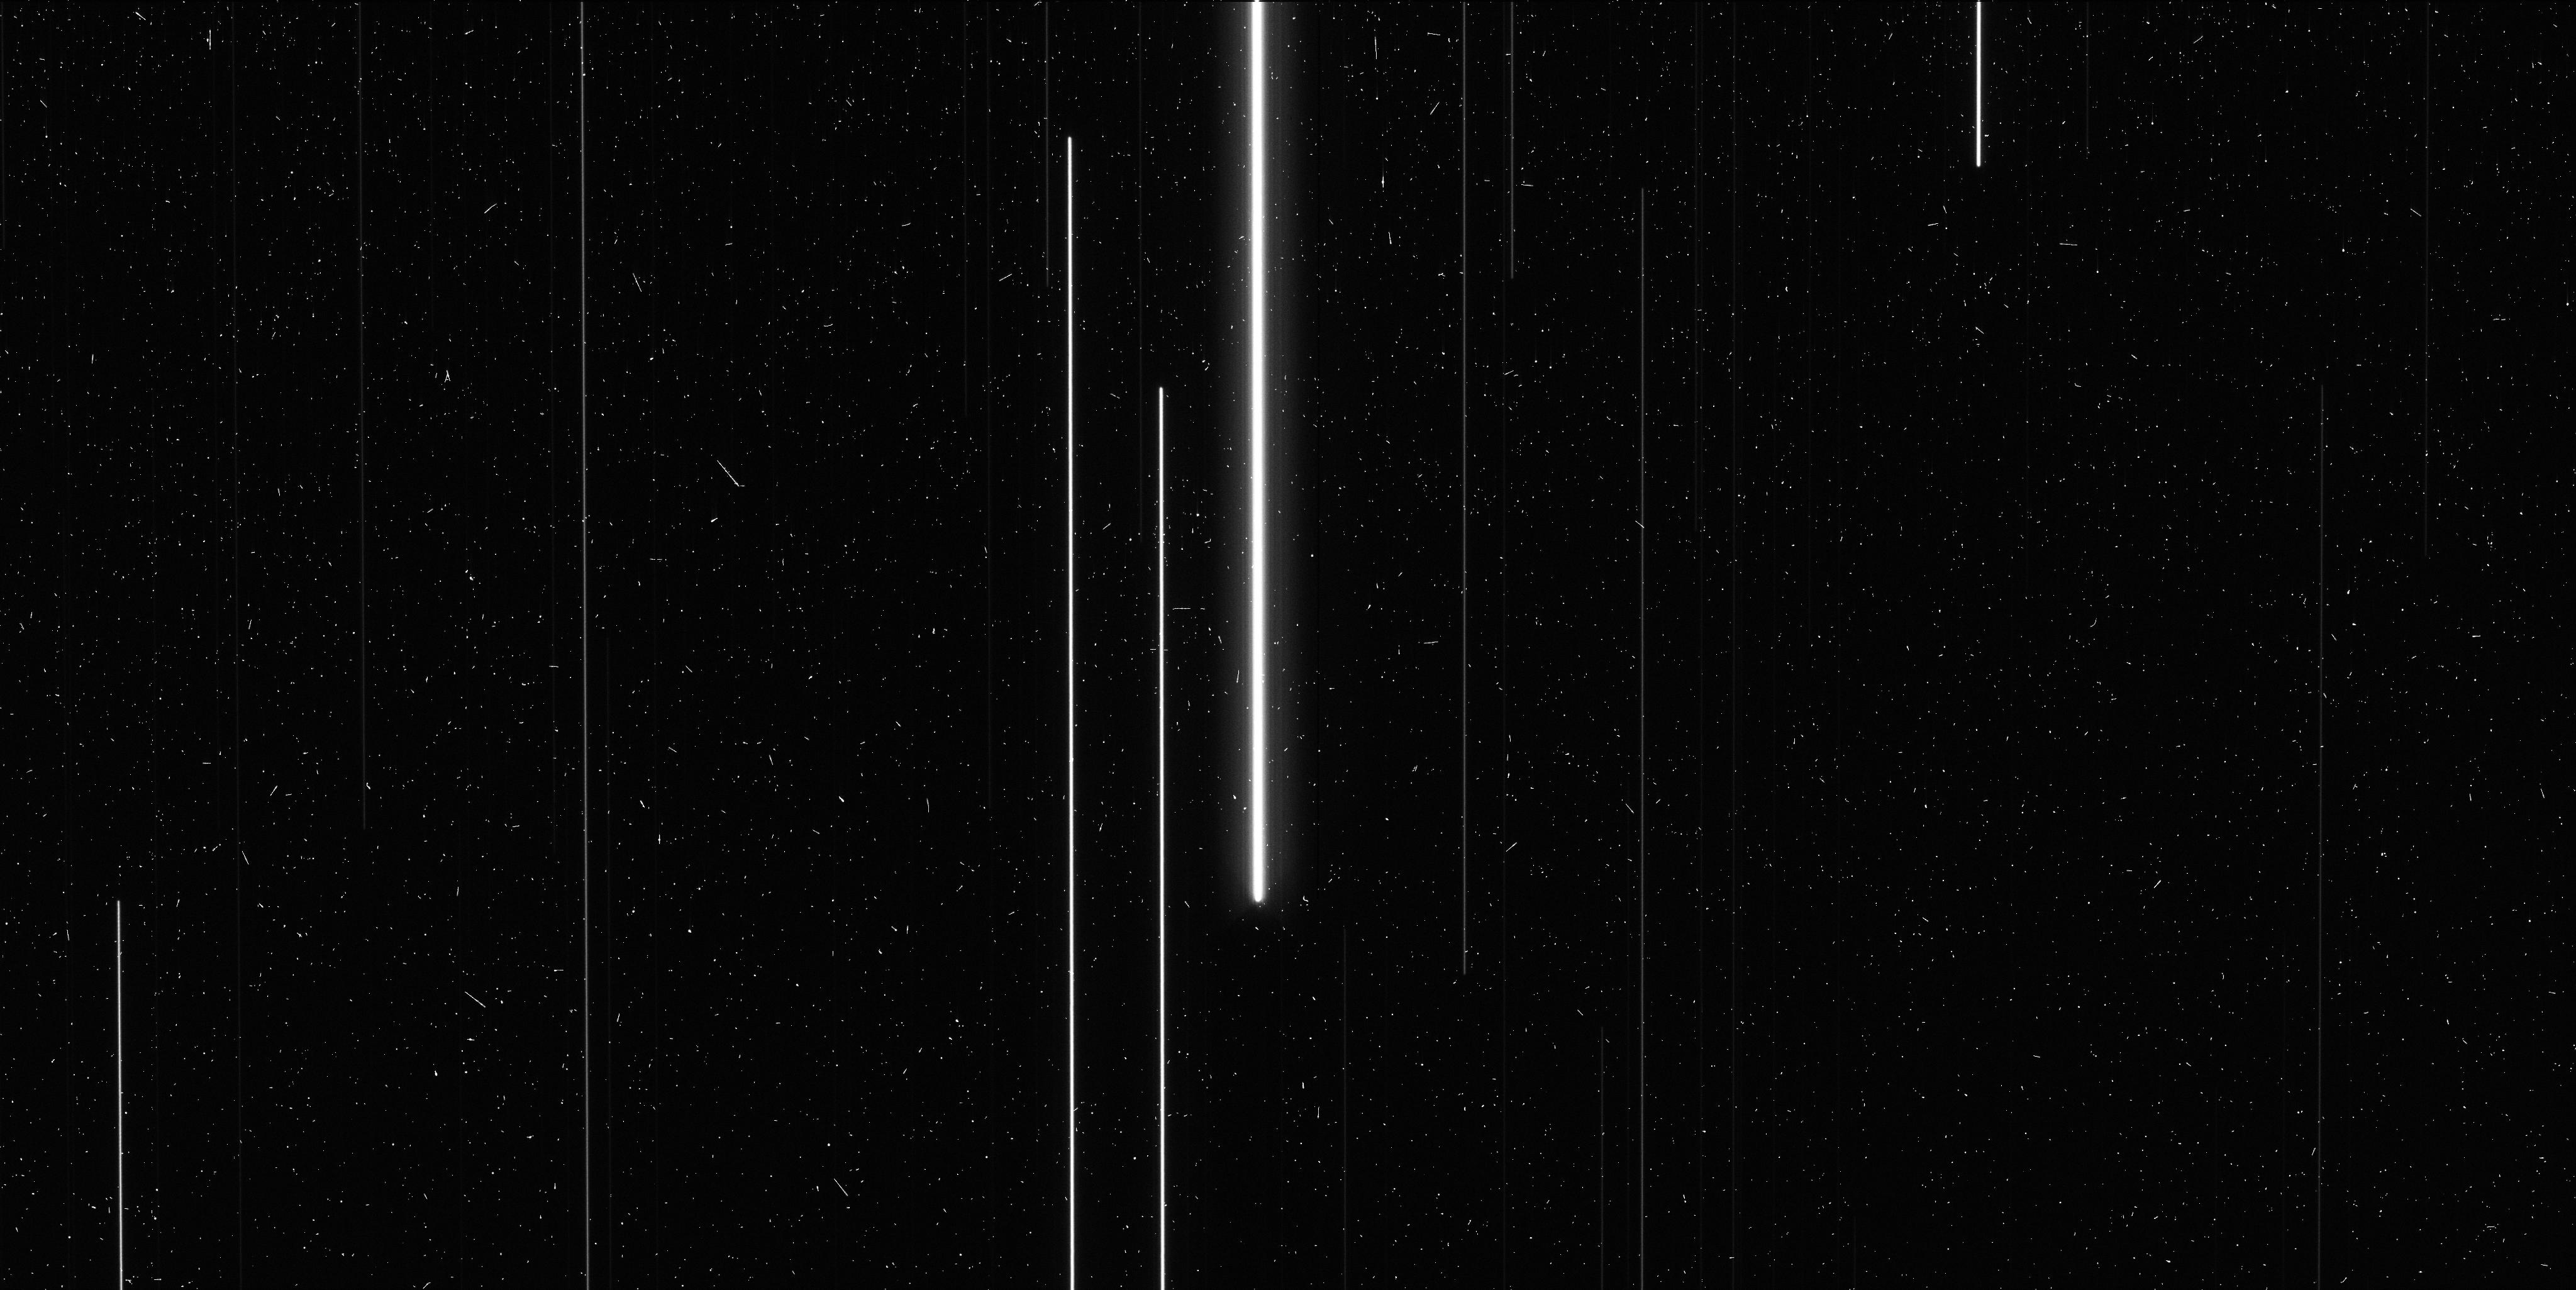
Target: V-SS-CMA
Instrument: WFC3/UVIS
Filter: F621M
Exposure: 6 min
Observation ID: ictn06idq

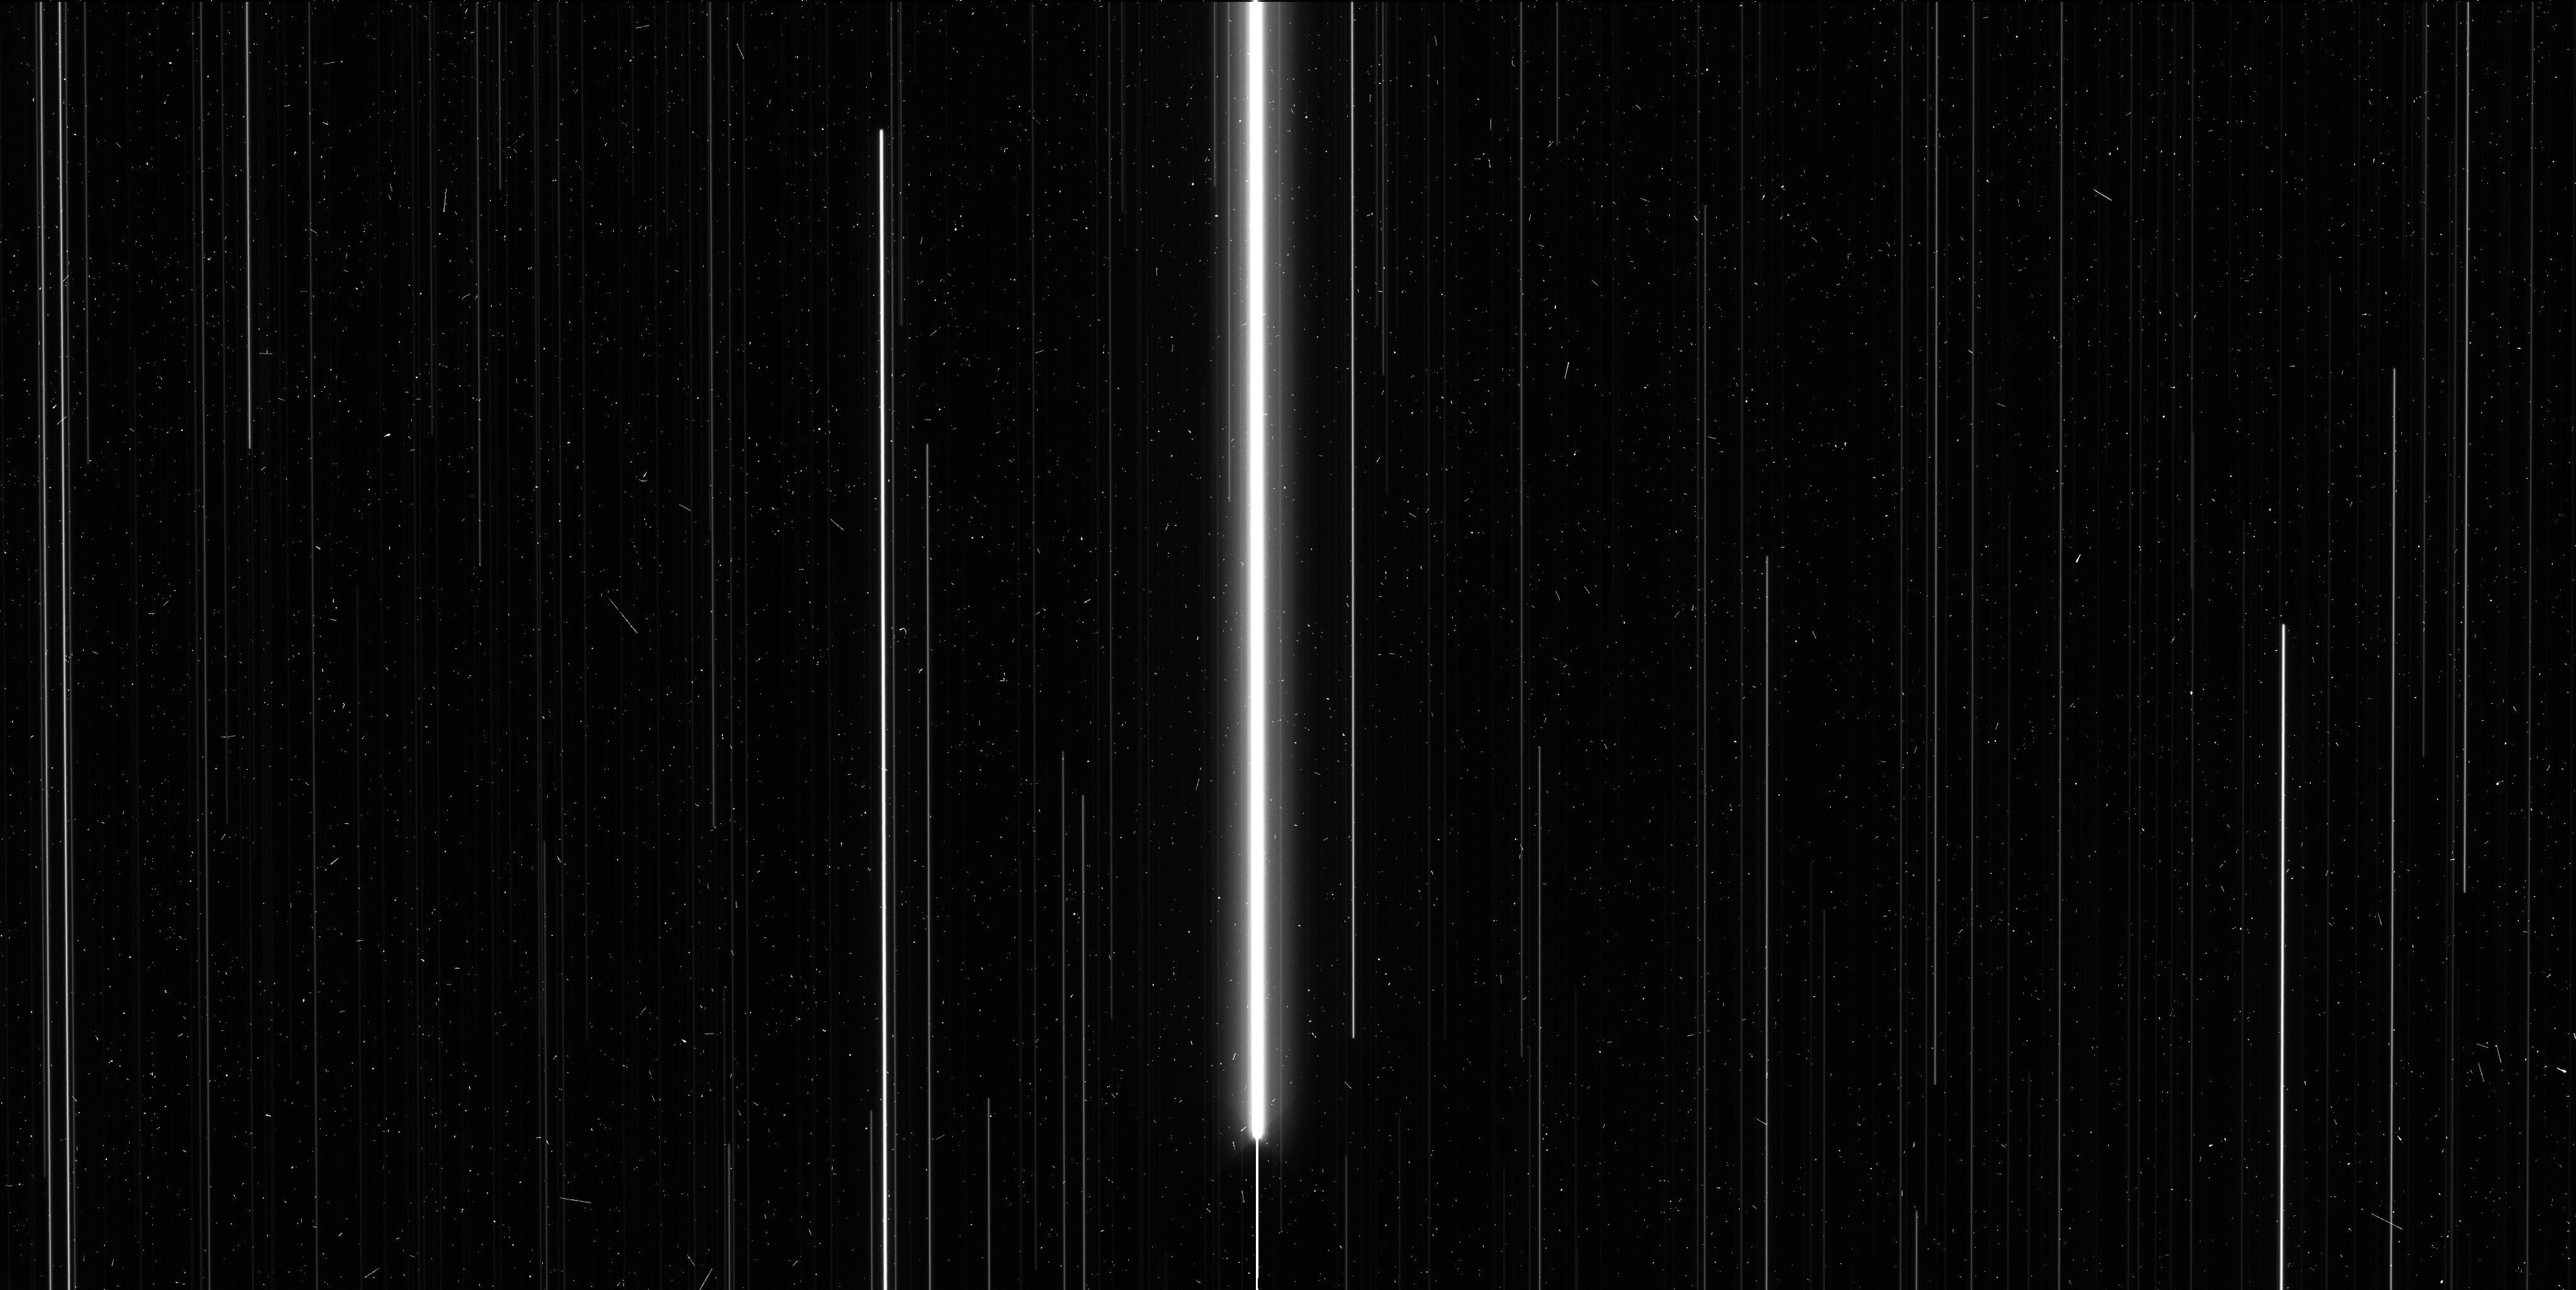
Target: V-XY-CAR
Instrument: WFC3/UVIS
Filter: F606W
Exposure: 6 min
Observation ID: ictn01apq

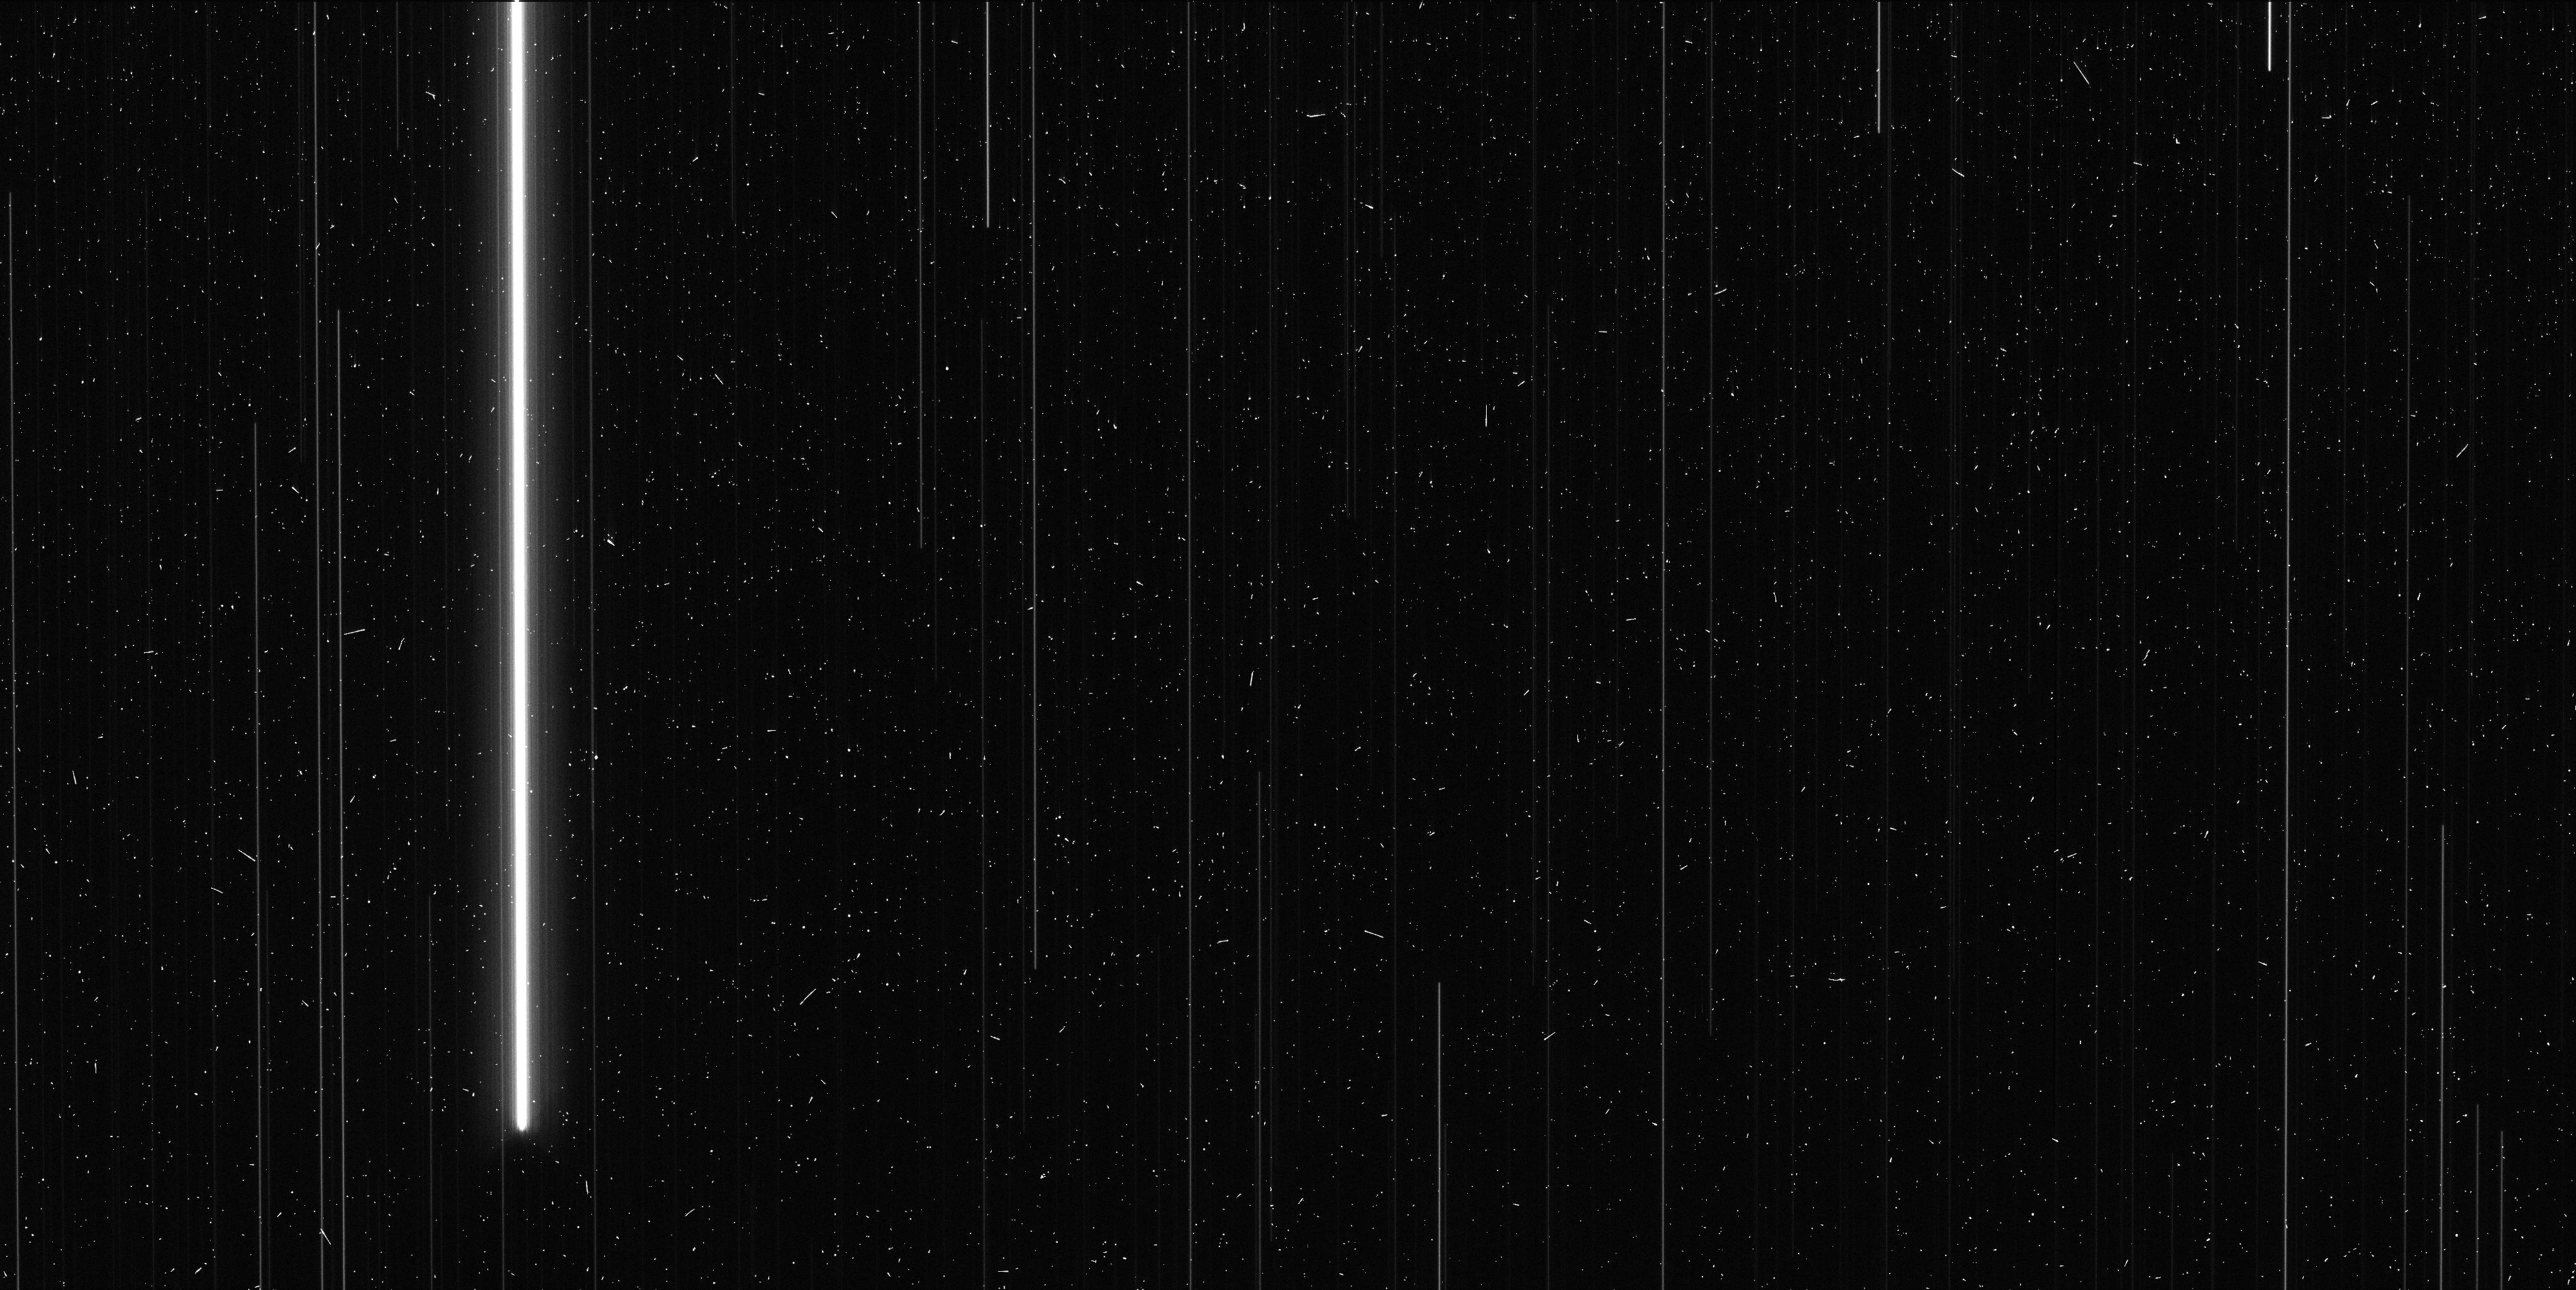
Target: V-WZ-SGR-OFF
Instrument: WFC3/UVIS
Filter: F673N
Exposure: 6 min
Observation ID: ictn14e5q

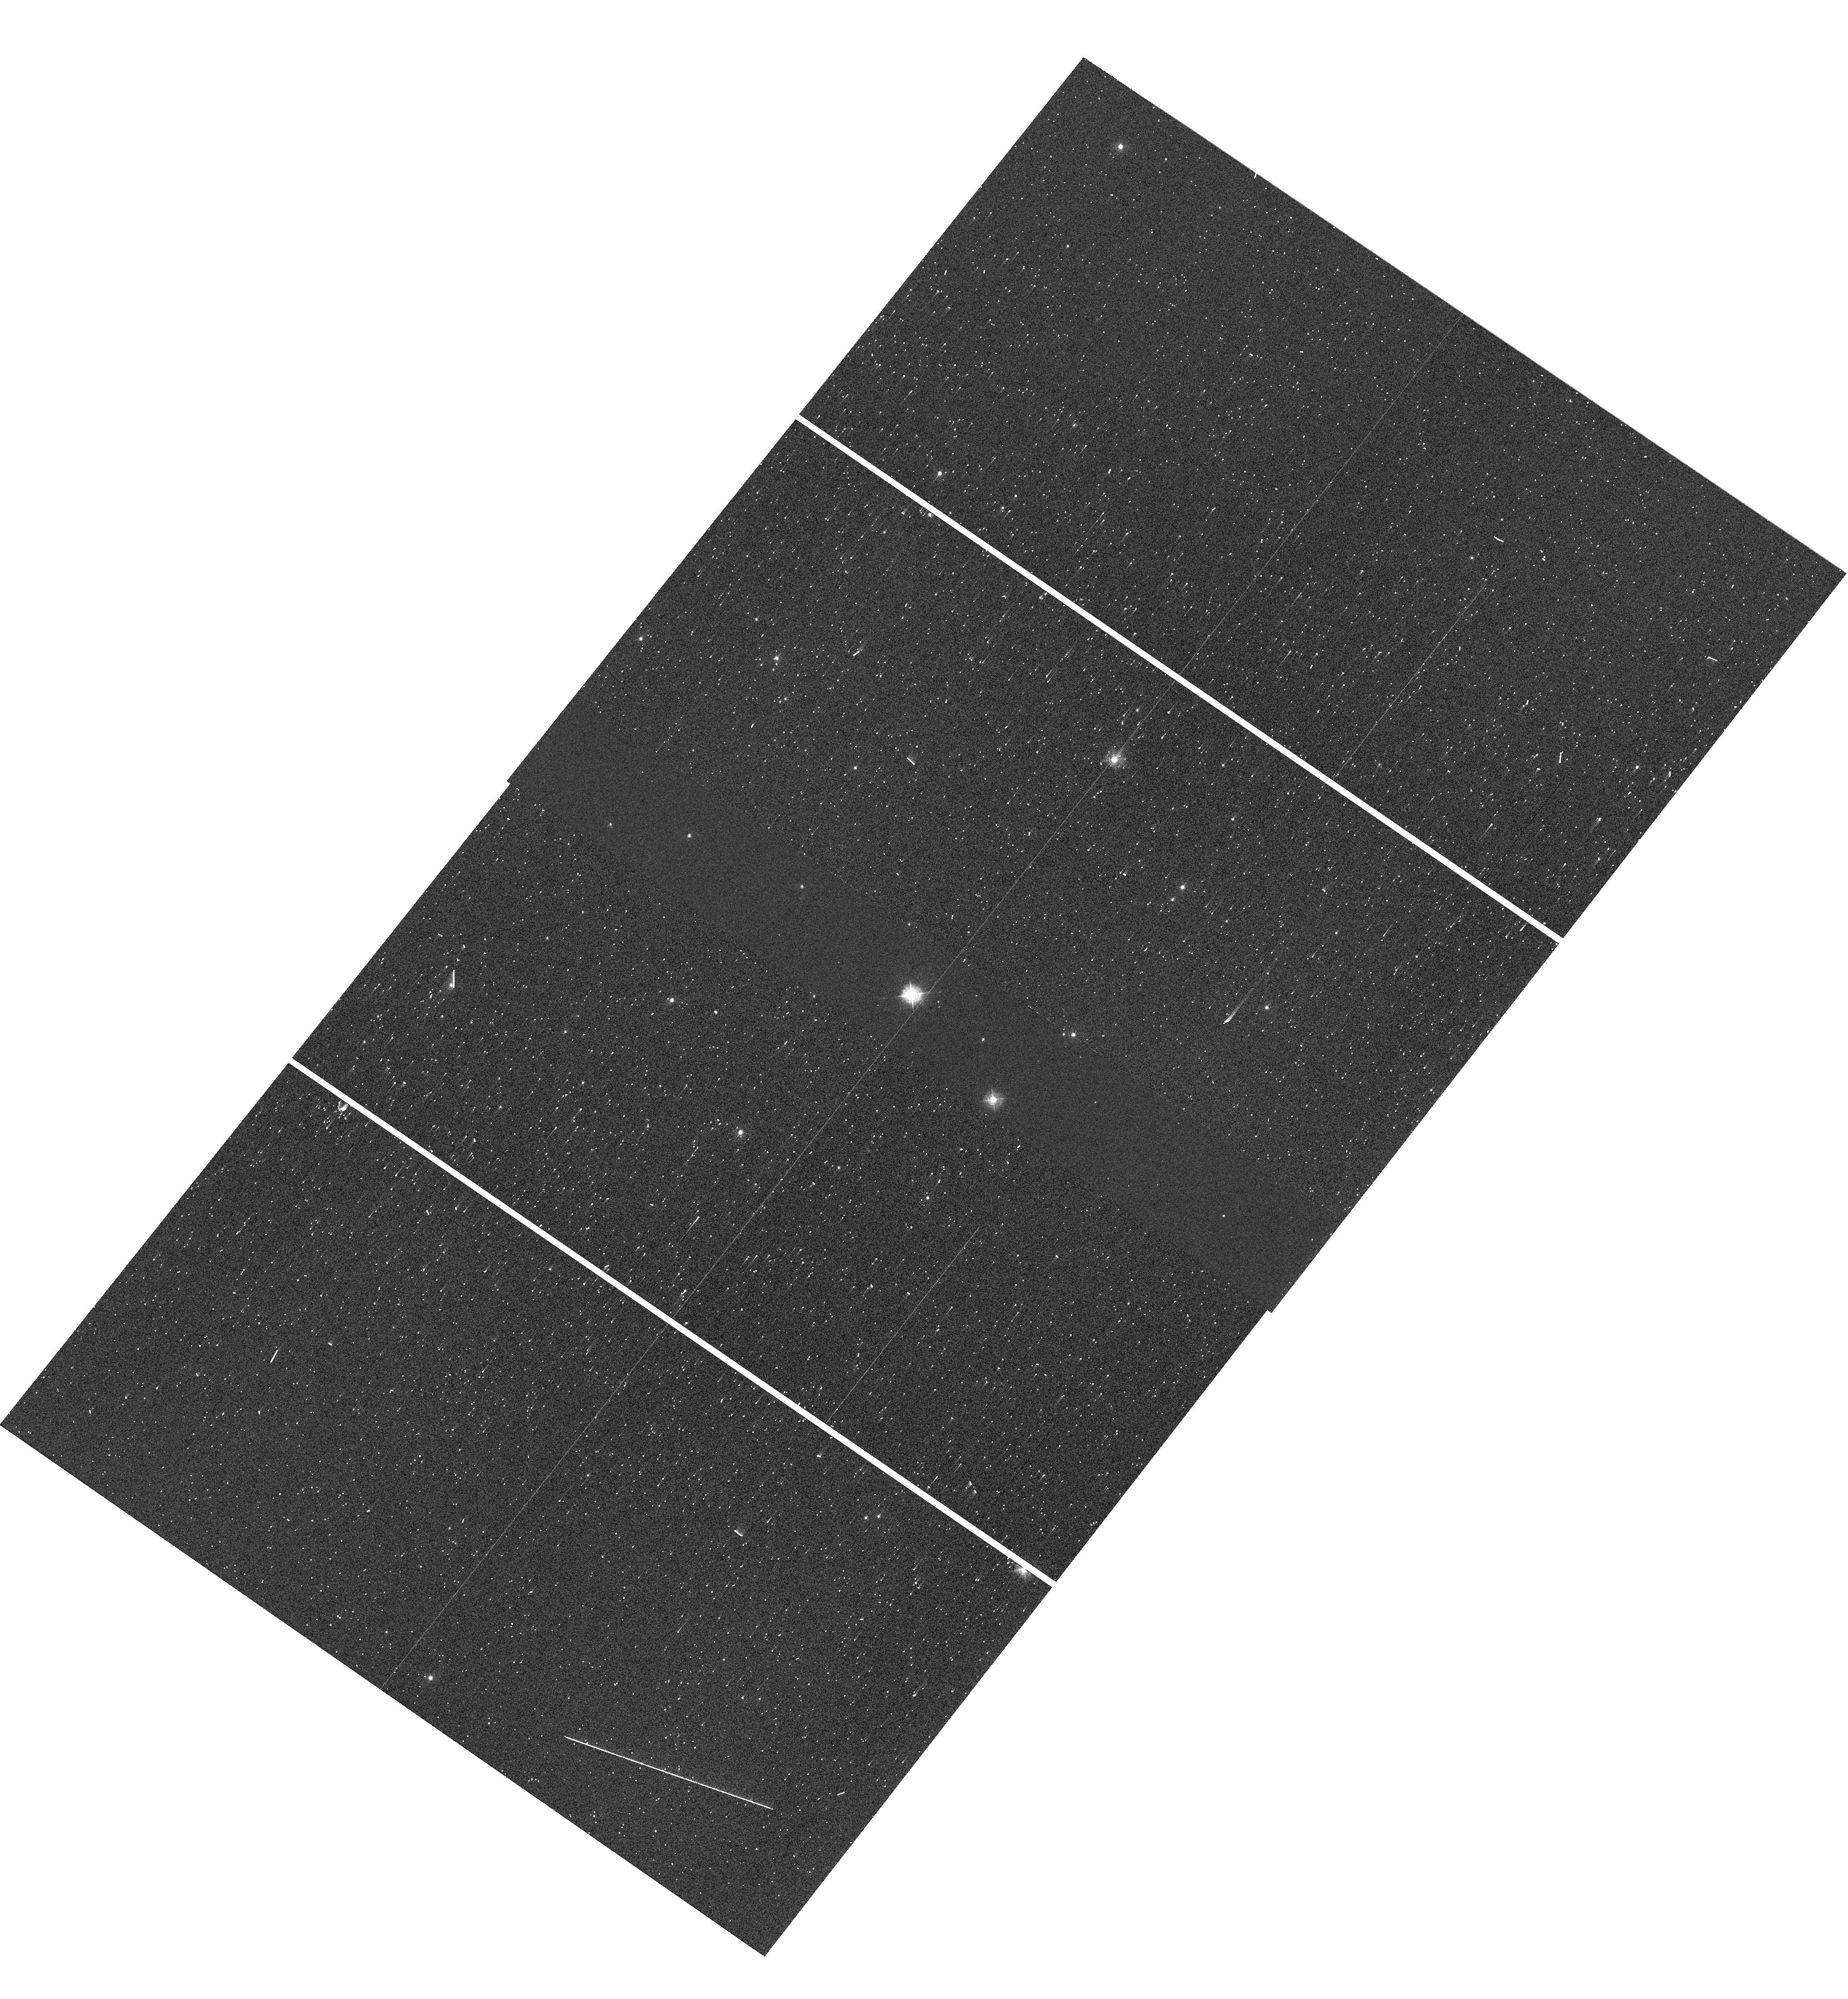
Target: V-S-VUL
Instrument: WFC3/UVIS
Filter: F410M
Exposure: 1 min
Observation ID: hst_14206_15_wfc3_uvis_f410m_ictn15

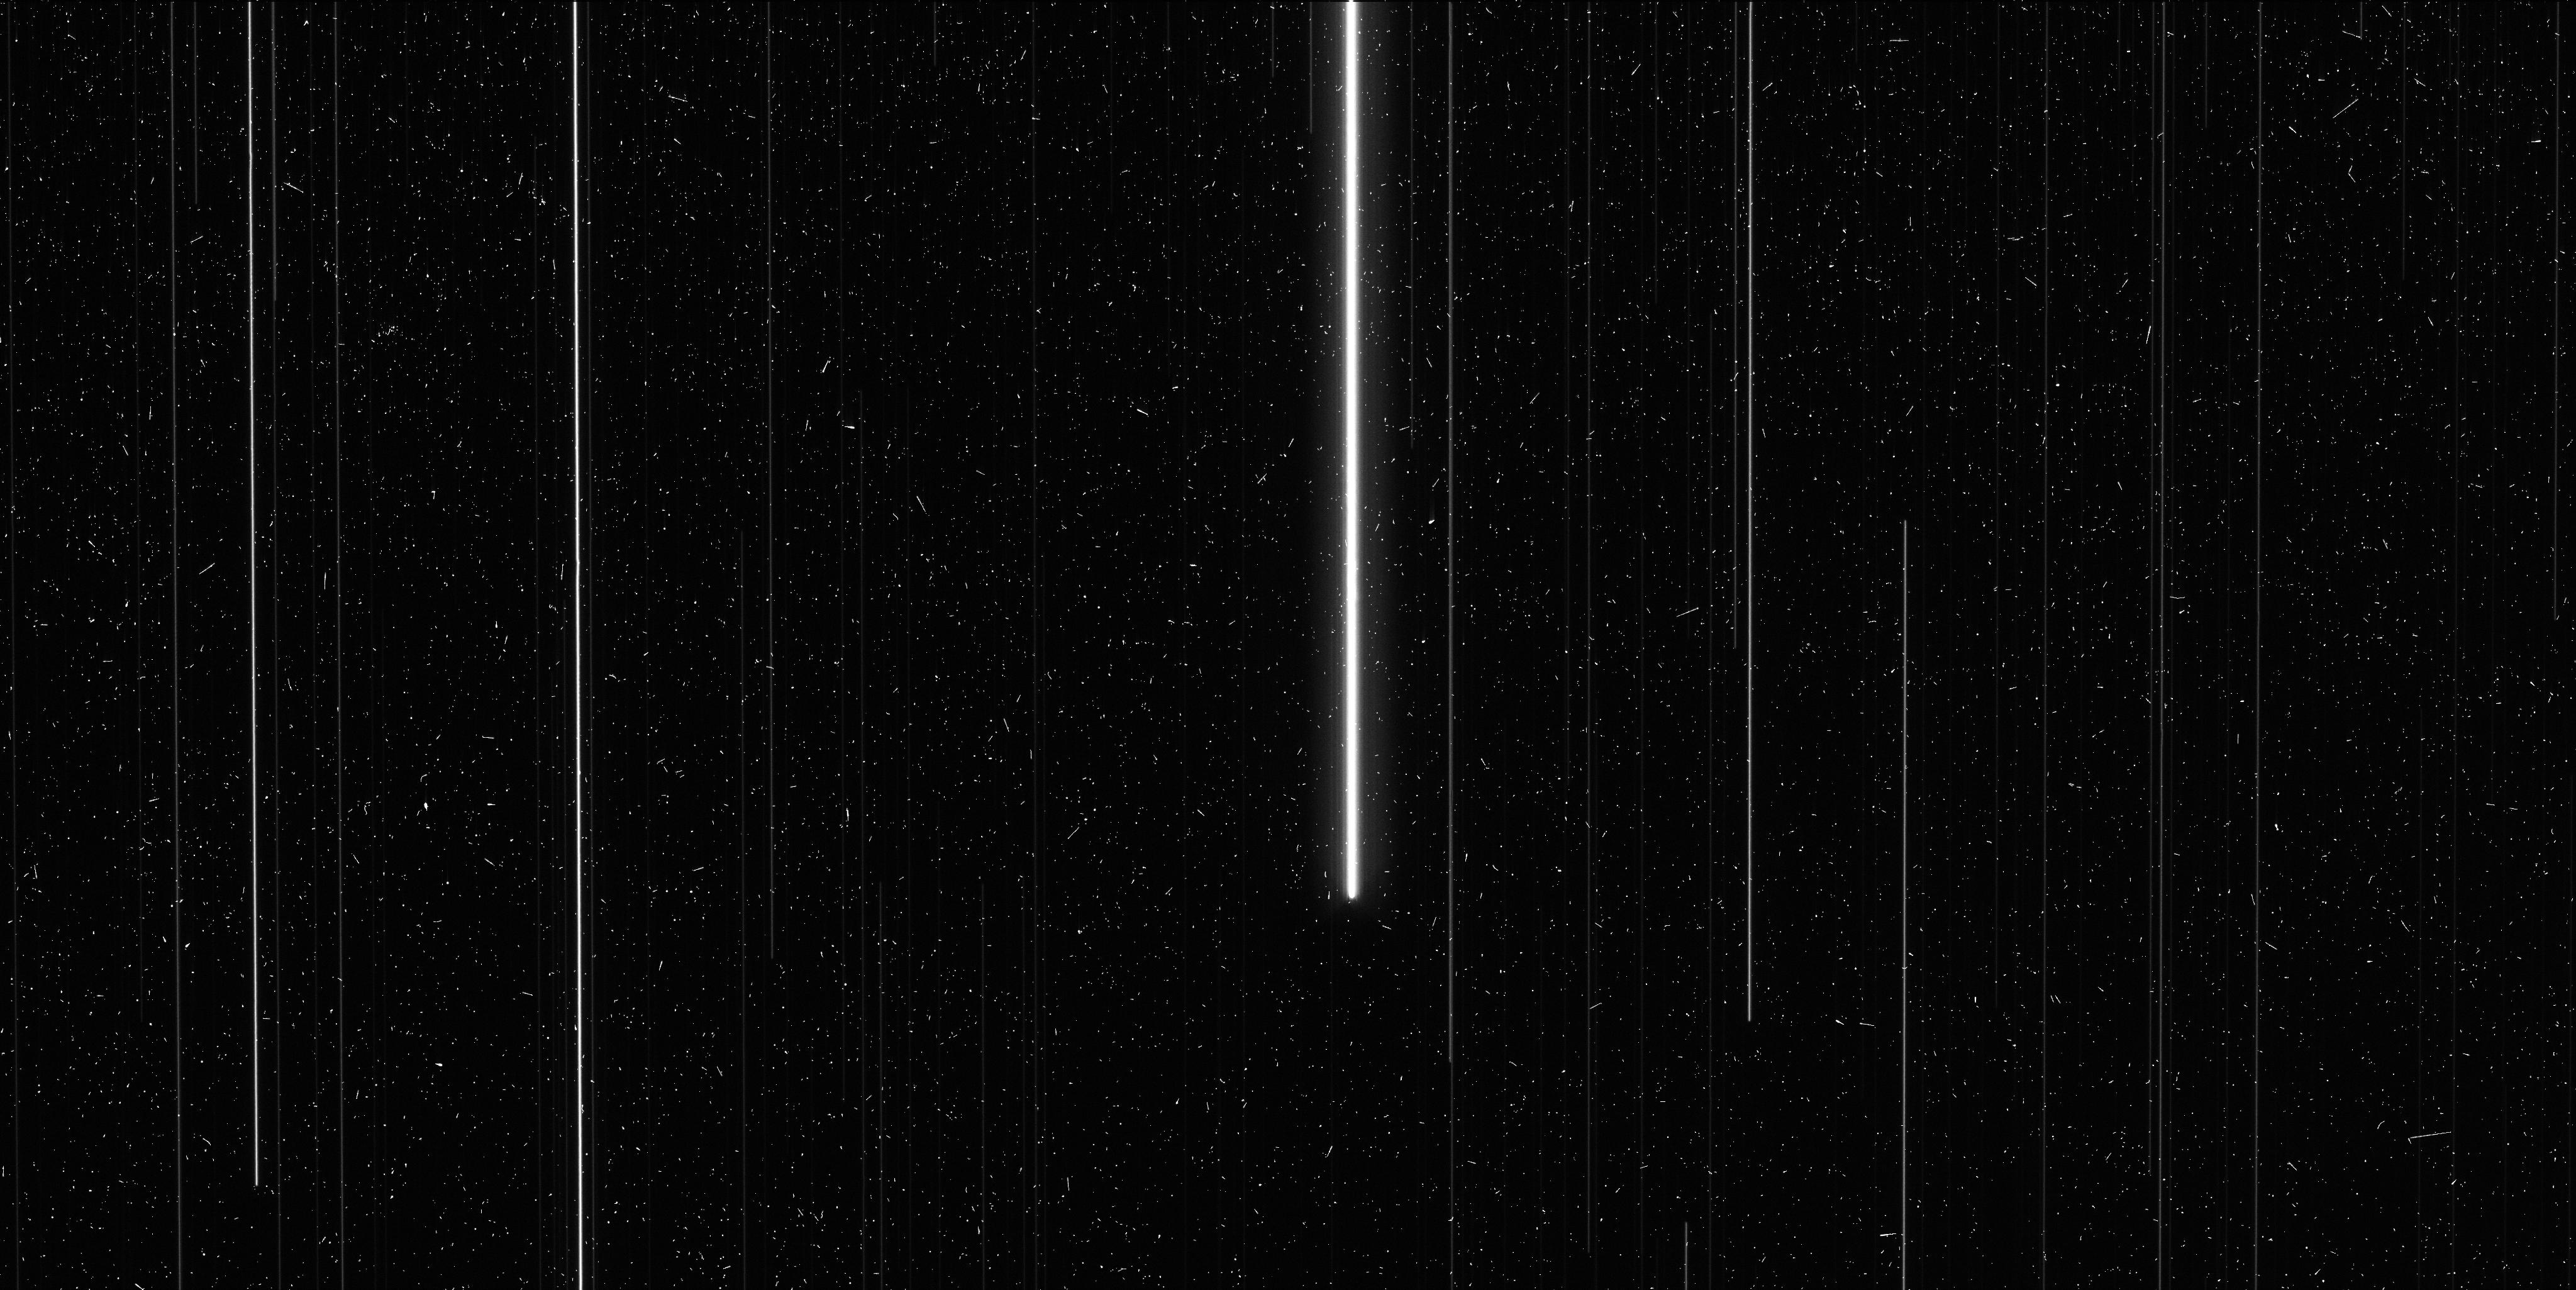
Target: V-DD-CAS
Instrument: WFC3/UVIS
Filter: F621M
Exposure: 6 min
Observation ID: ictn10hqq

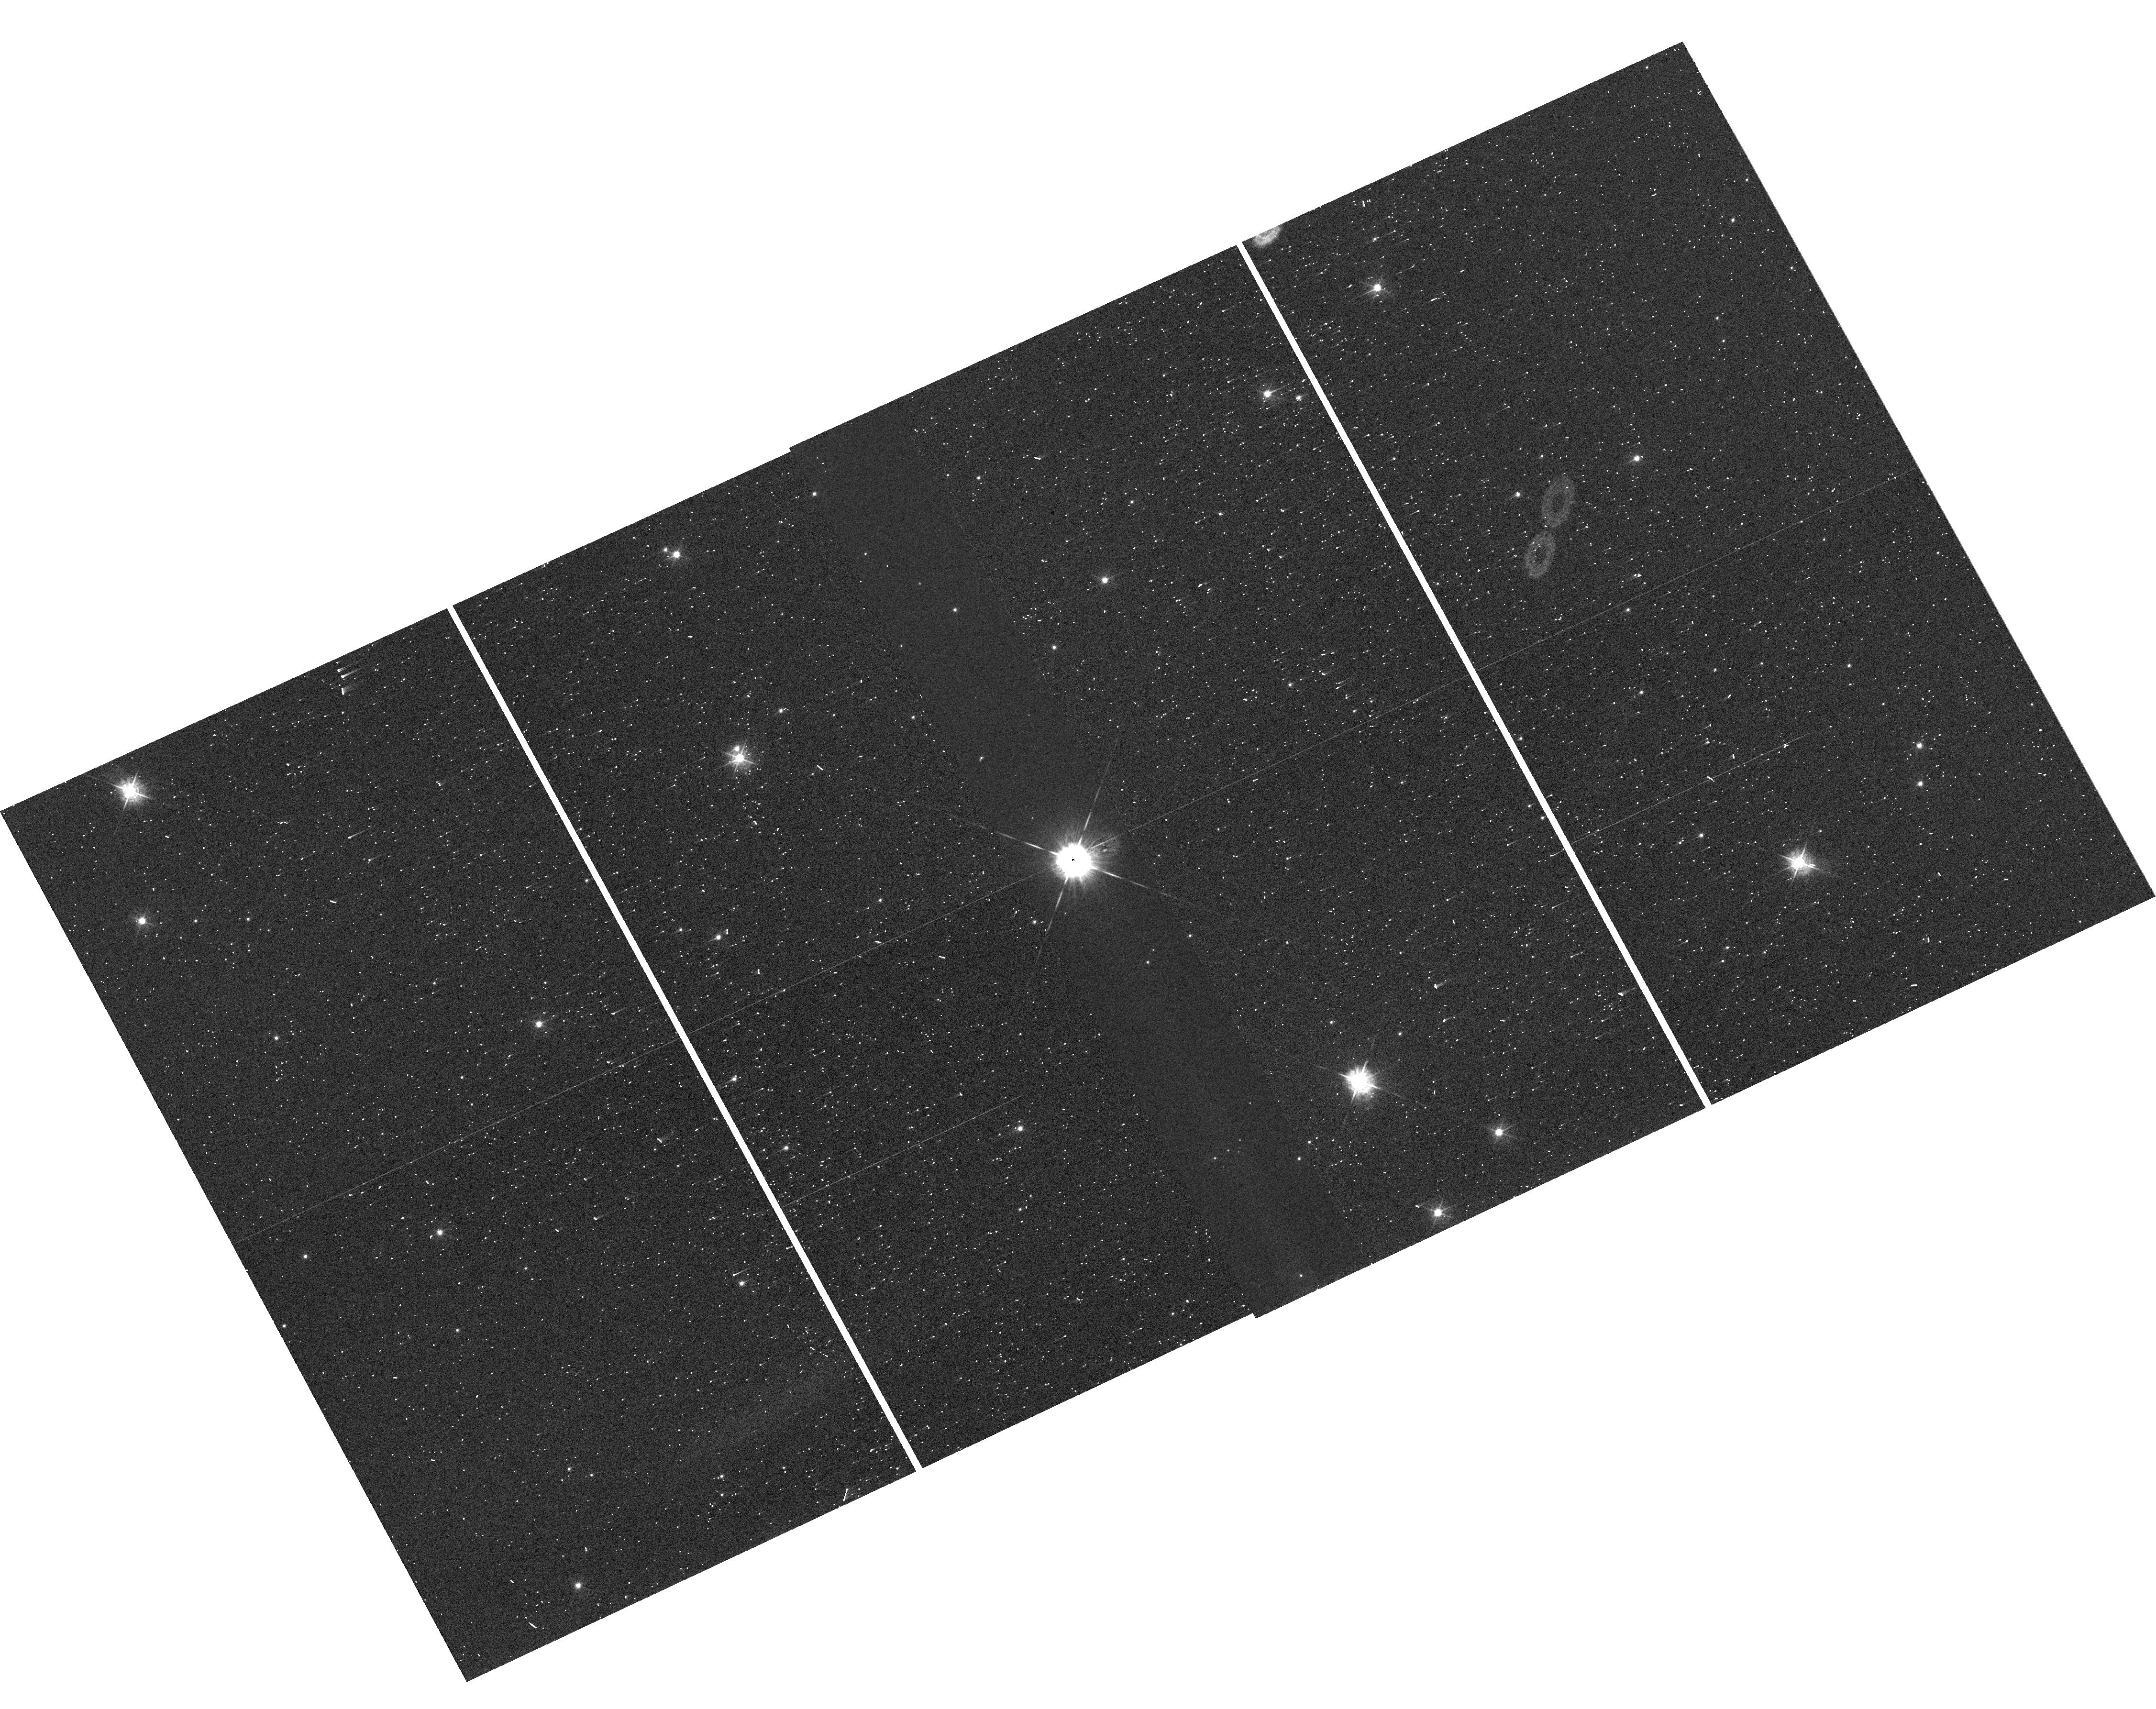
Target: V-VX-PER
Instrument: WFC3/UVIS
Filter: F547M
Exposure: 1 min
Observation ID: hst_14206_08_wfc3_uvis_f547m_ictn08

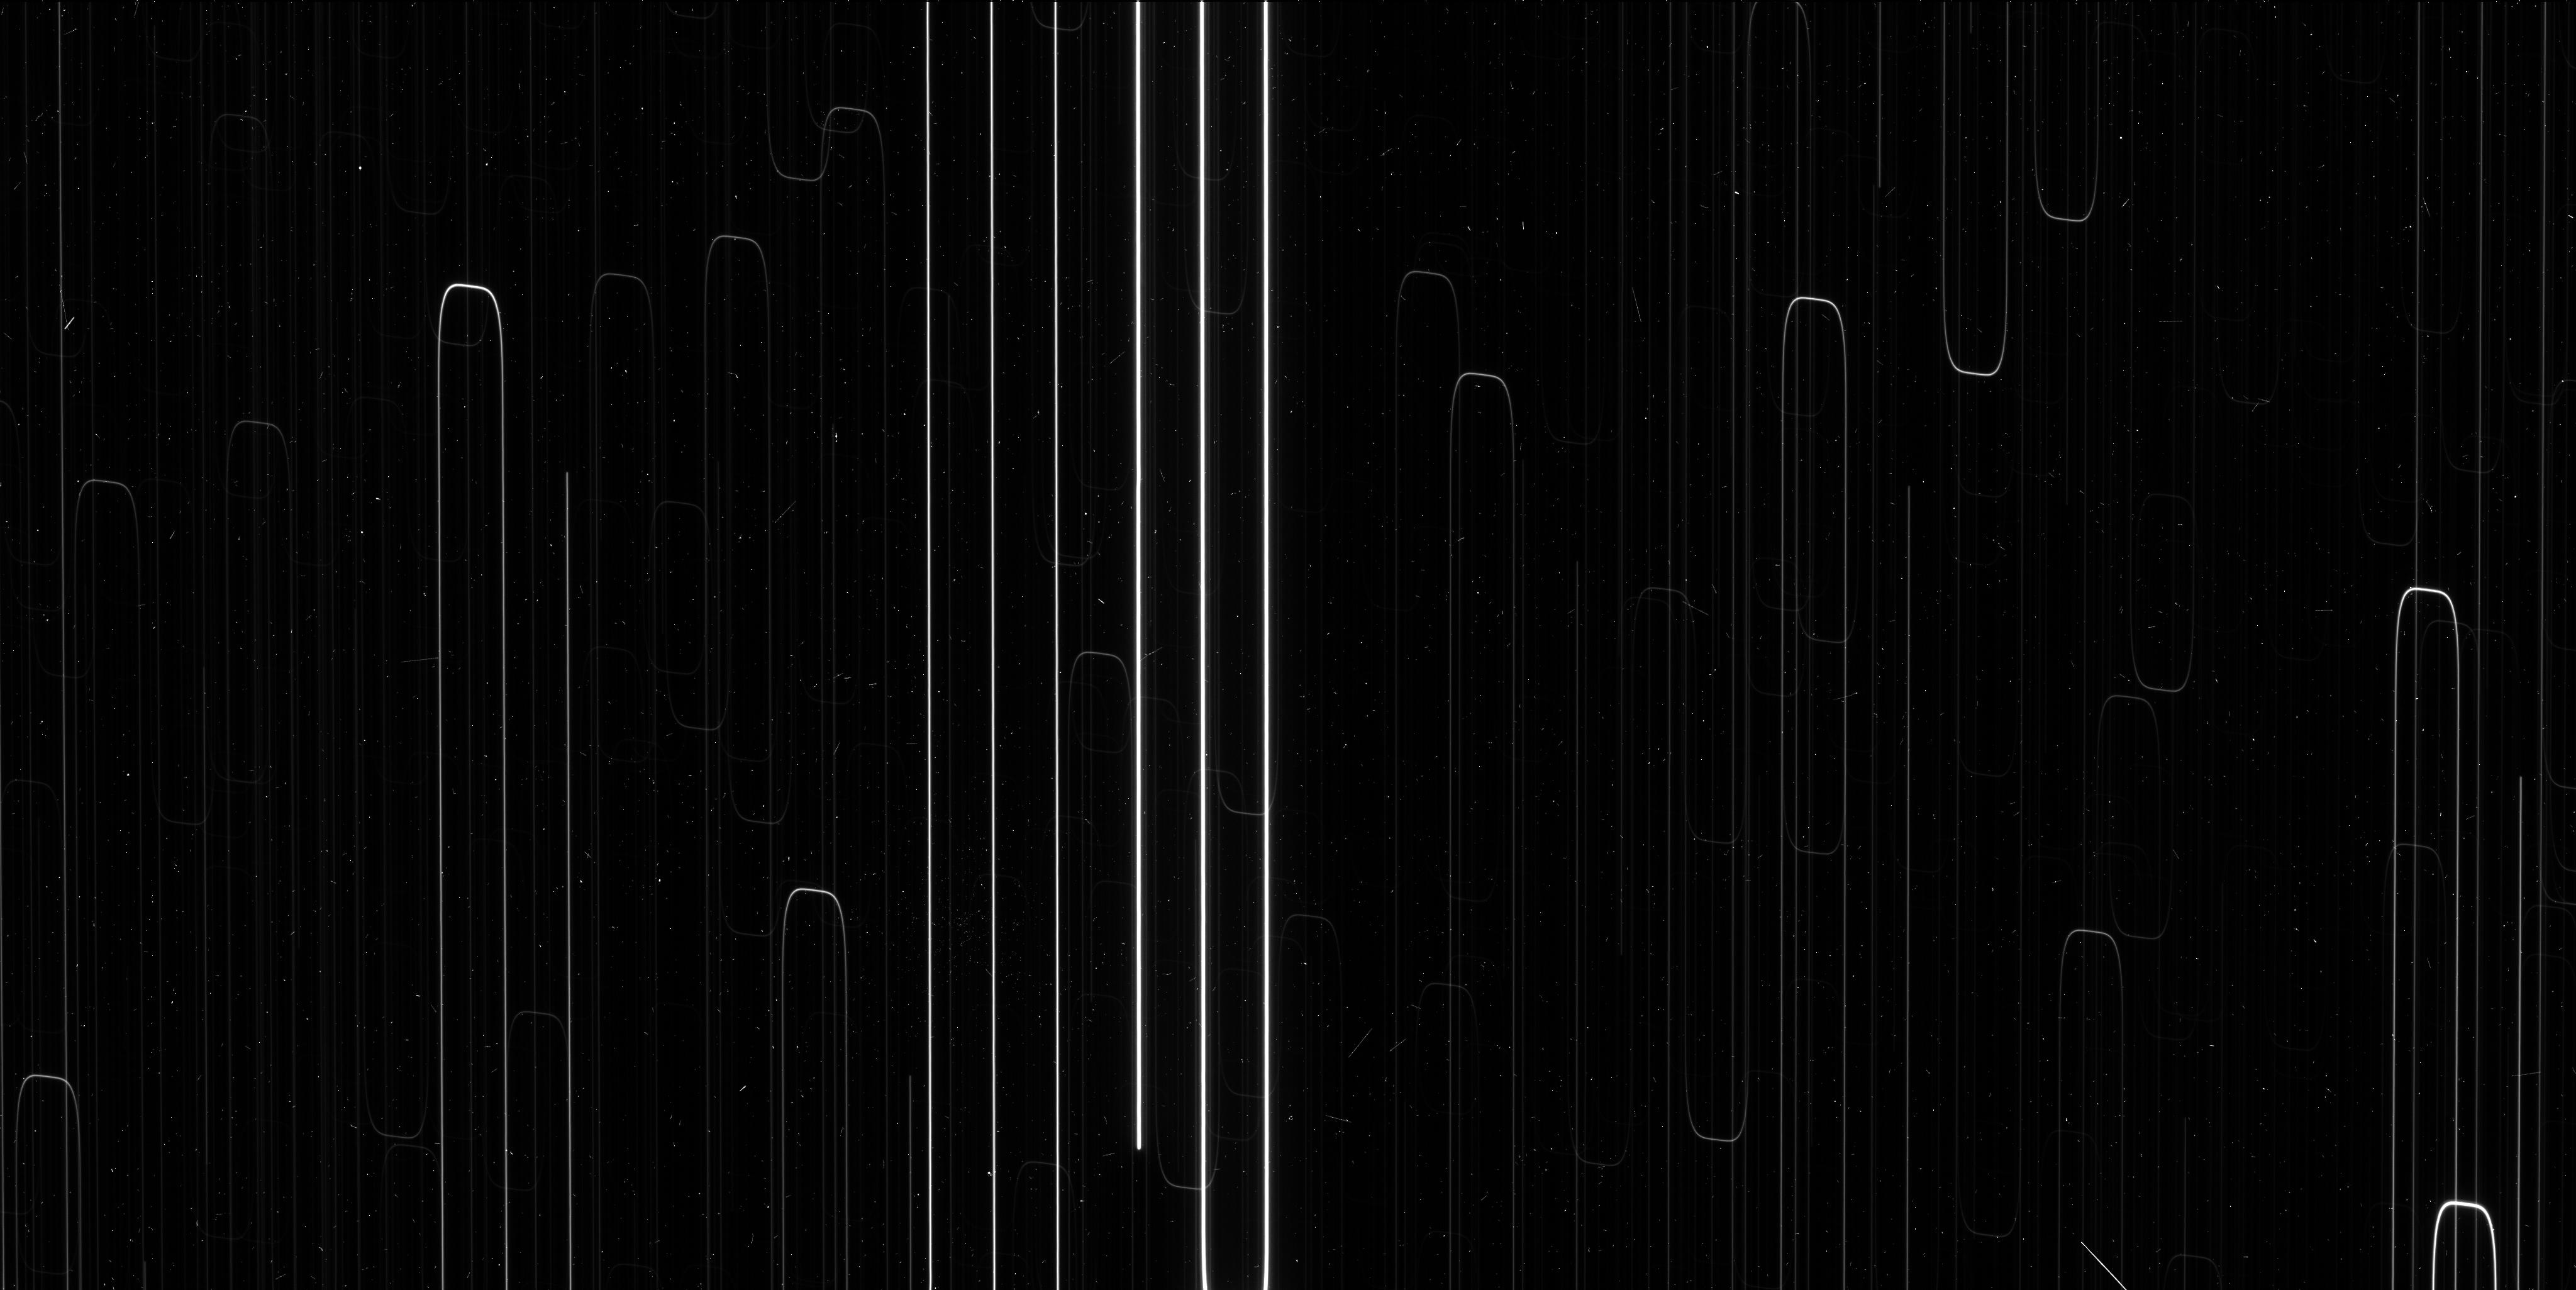
Target: V-Z-SCT
Instrument: WFC3/UVIS
Filter: F606W
Exposure: 6 min
Observation ID: ictn03gqq

A New Threshold of Precision, 30 micro-arcsecond Parallaxes and Beyond (PI: Riess, Adam)

The ESA Gaia mission is poised to dramatically tighten the distance scale for all stellar types, with a billion Milky Way parallaxes reaching 10 microarcseconds for V<12 mag, 20 microarcseconds at V=15, and 200 microarcseconds at V=20. These data will have enormous impact on nearly any investigation that makes use of stellar astrophysics, including stellar evolution, galactic archeology, exoplanet characterization, and physical cosmology. Measurements this revolutionary demand a number of independent tests for the presence of systematic errors. We have developed a method that can measure parallaxes of the best-observed stars to 30 microarcseconds with WFC3 using spatial scanning (Riess et al. 2014). We propose to obtain 4 new epochs of spatial-scanning measurements for 9 previously observed fields in order to collect 150 stellar parallaxes and improve the sample mean precision to 30 microarcseconds, sufficient for a meaningful test of Gaia. The proposed doubling of the temporal coverage for these fields will deliver (1) a 40% improvement in the precision of the HST parallaxes which otherwise limit the precision of the comparison, (2) the ability to weed out relevant astrometric binaries which could otherwise pollute a number of parallax measurements and the comparison to Gaia, and (3) a significant overlap in time of the HST and Gaia measurements, insuring that all parallaxes are subject to similar orbital motion in the event of undetected binarity, thus improving the accuracy of the comparison. We propose to follow the old Russian proverb -- trust but verify.